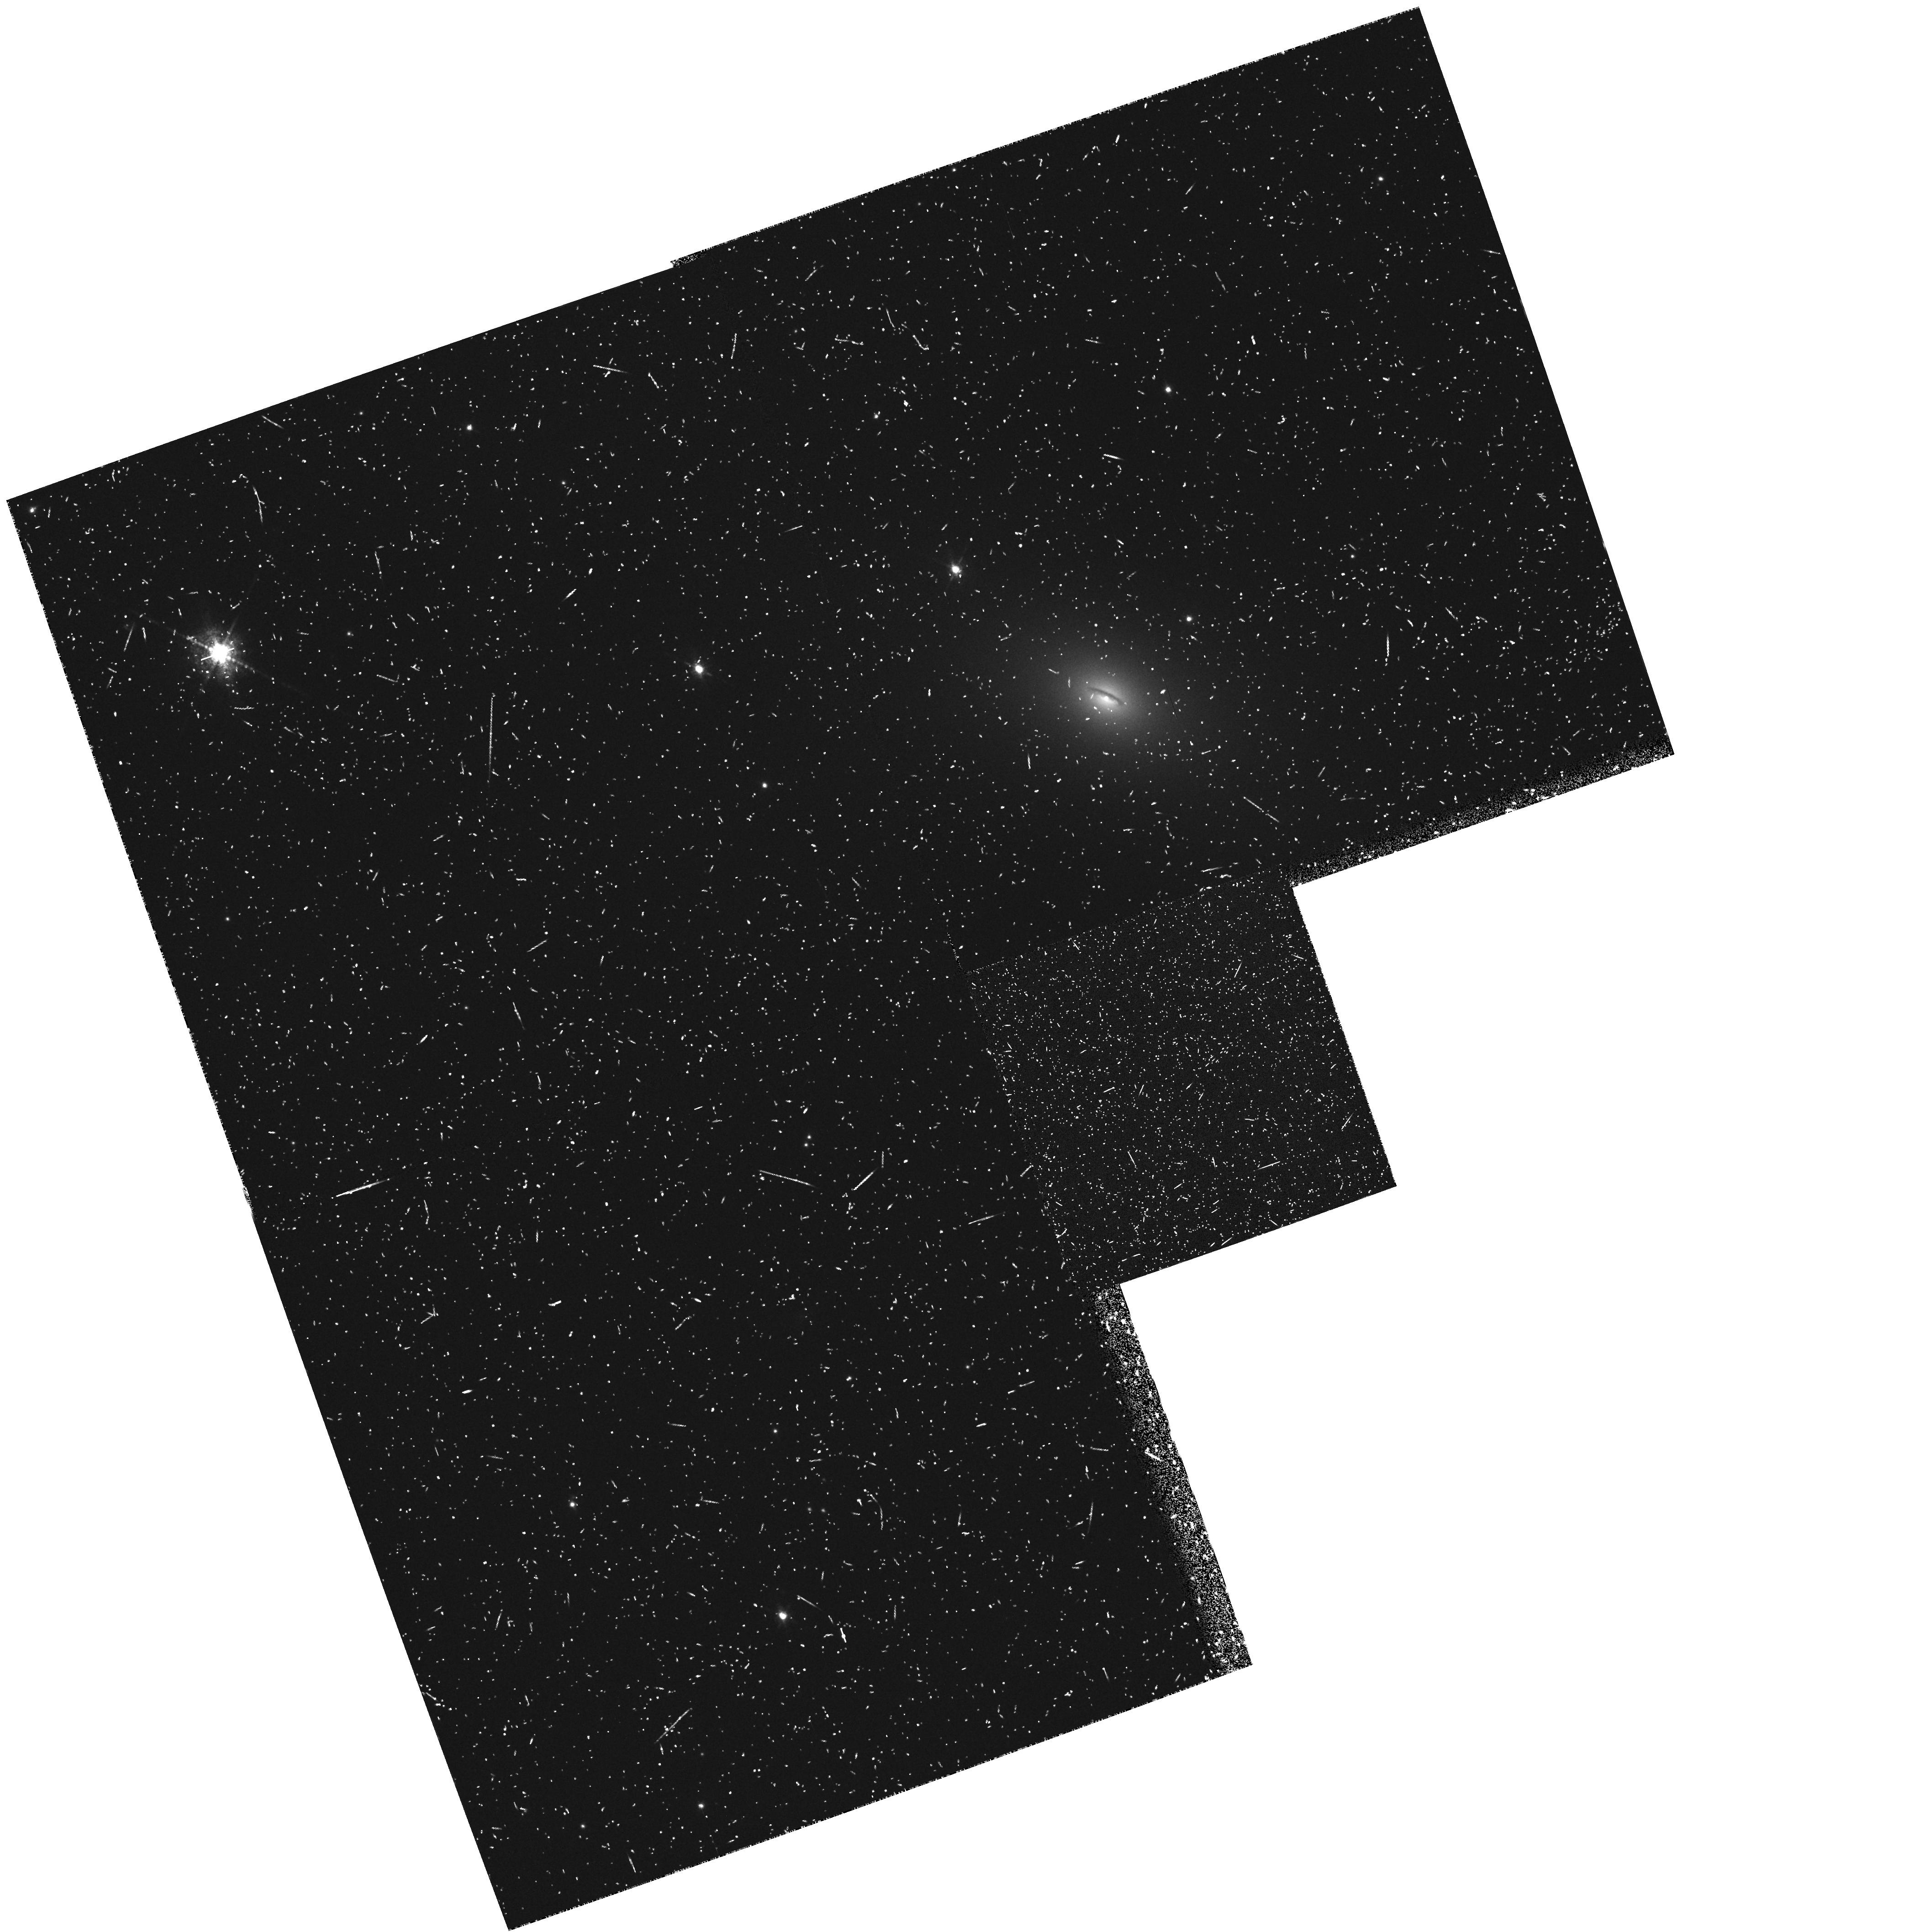
Target: NGC7052. Instrument: WFPC2/PC. Filter: FR680N. Exposure: 22 min. Observation ID: u2p9010at

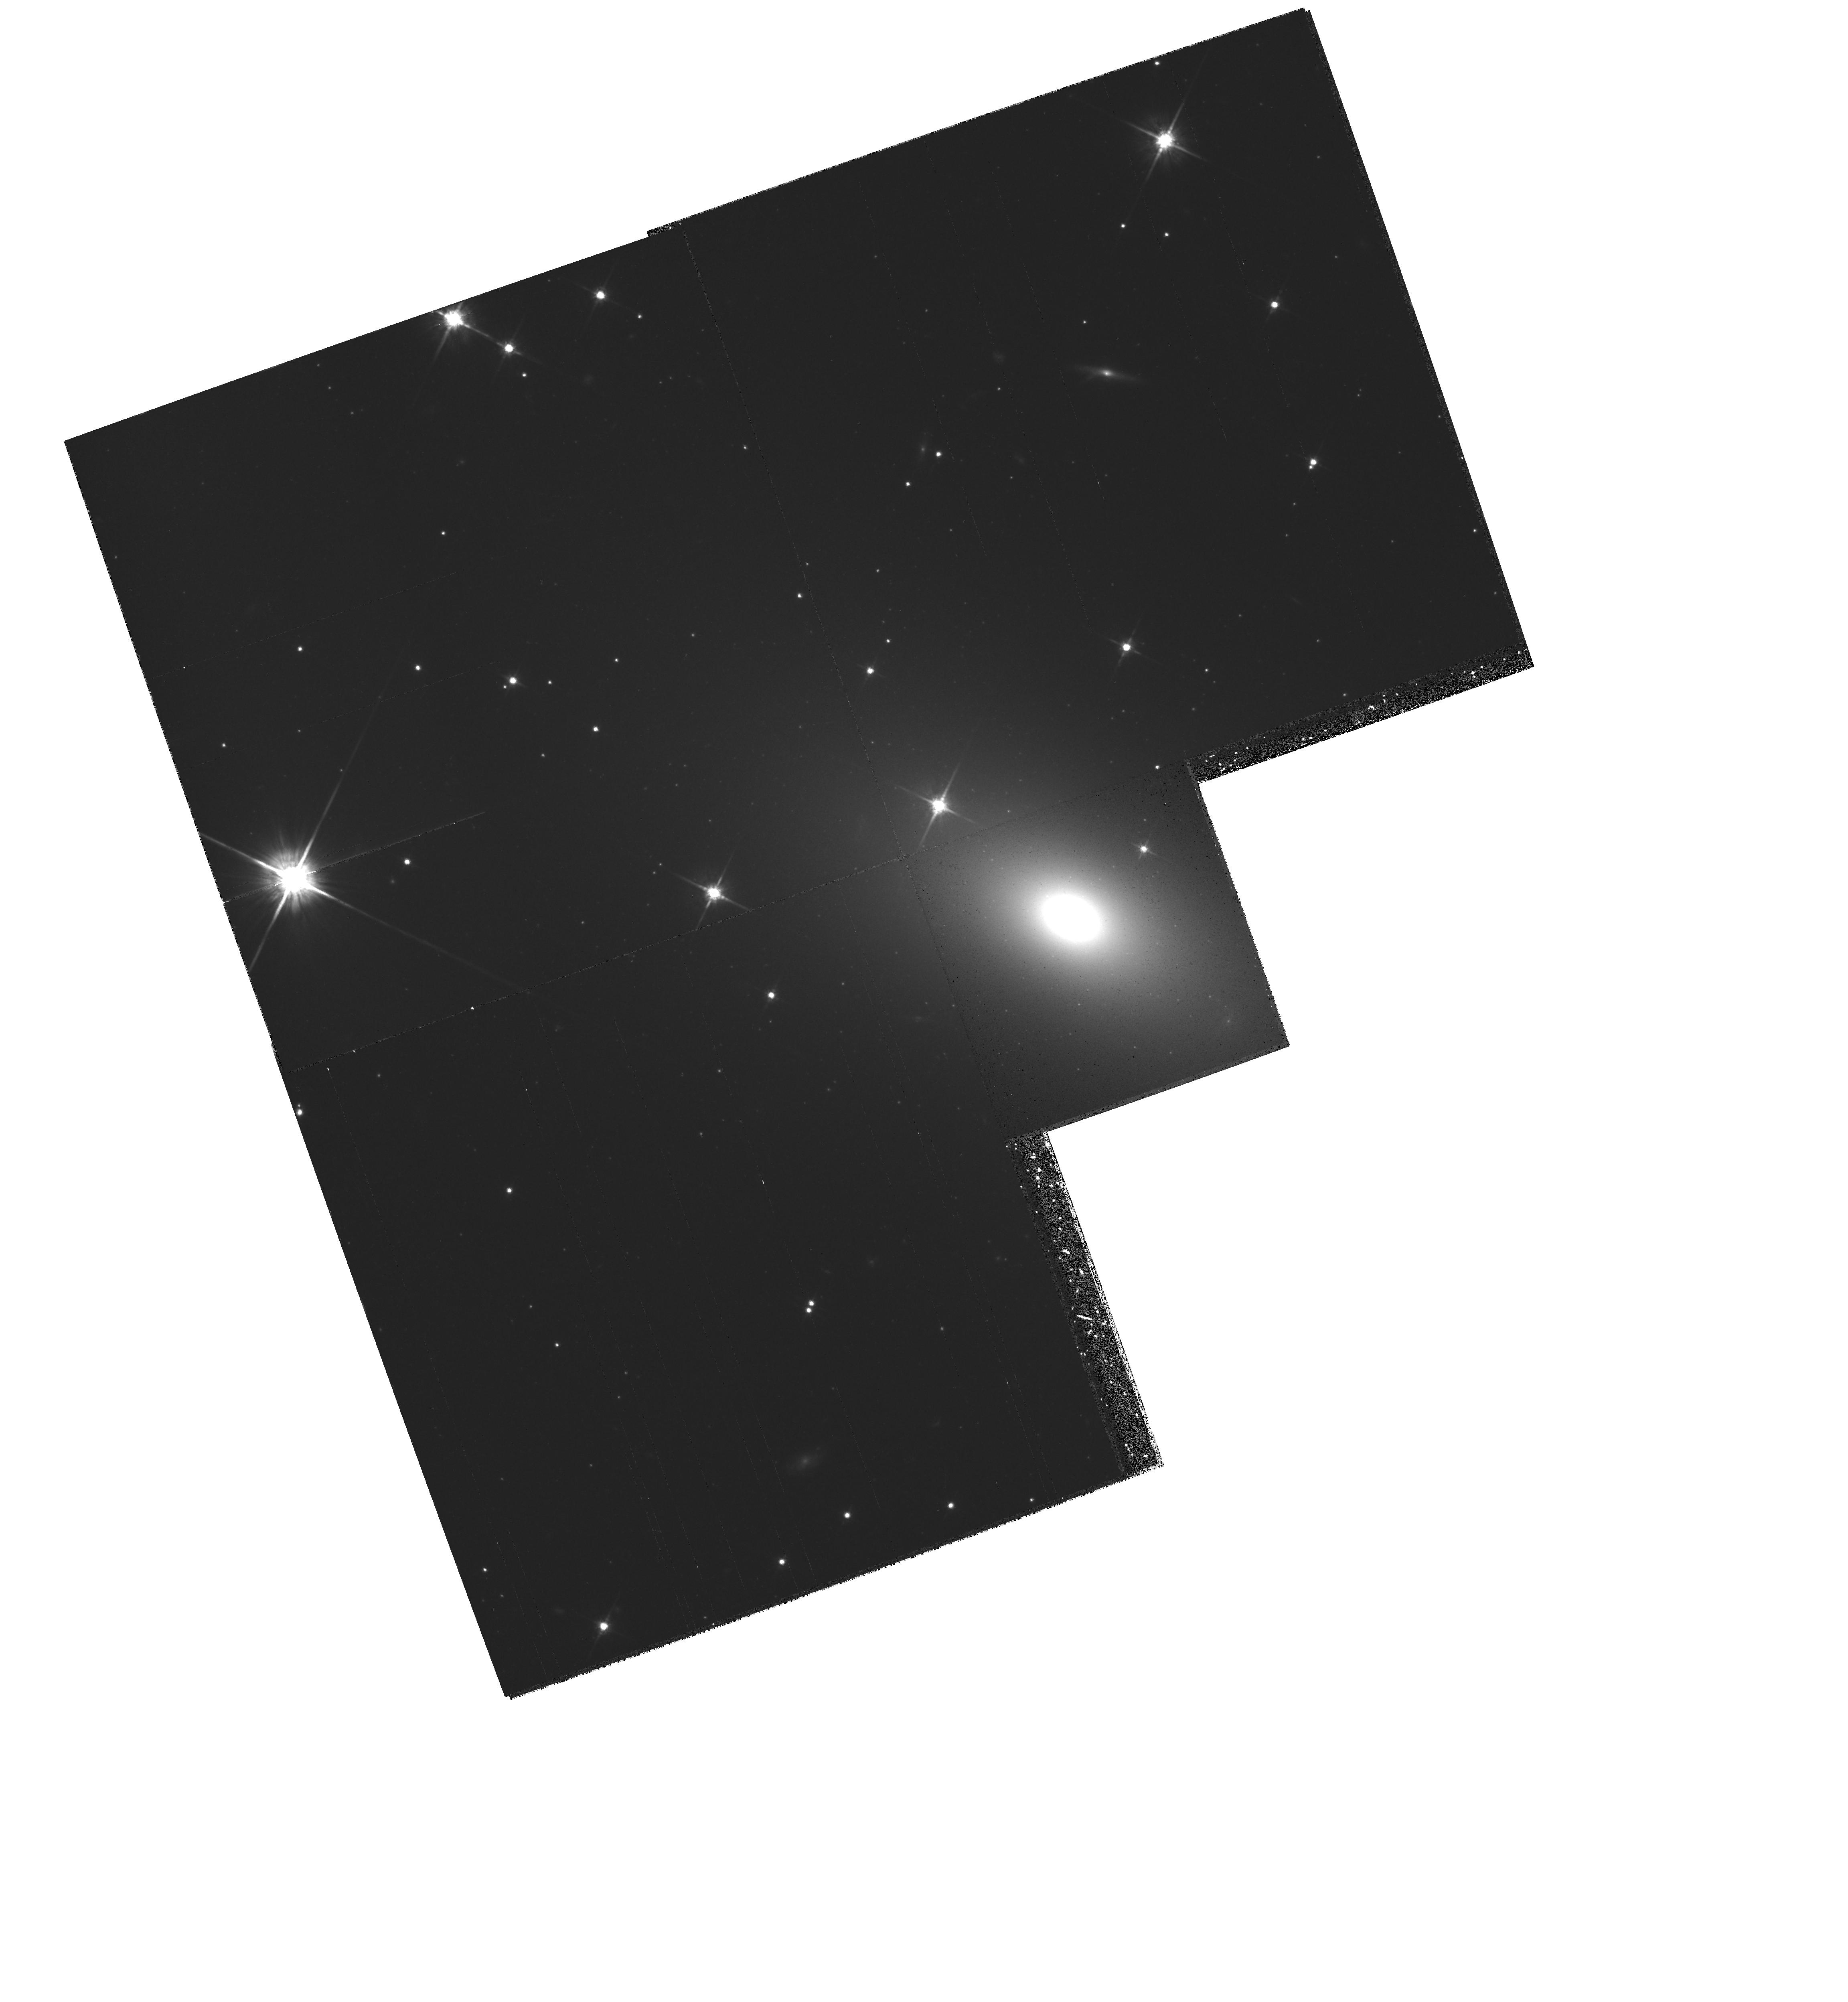
Target: NGC7052. Instrument: WFPC2/PC. Filter: F814W. Exposure: 24 min. Observation ID: hst_5848_01_wfpc2_pc_f814w_u2p901

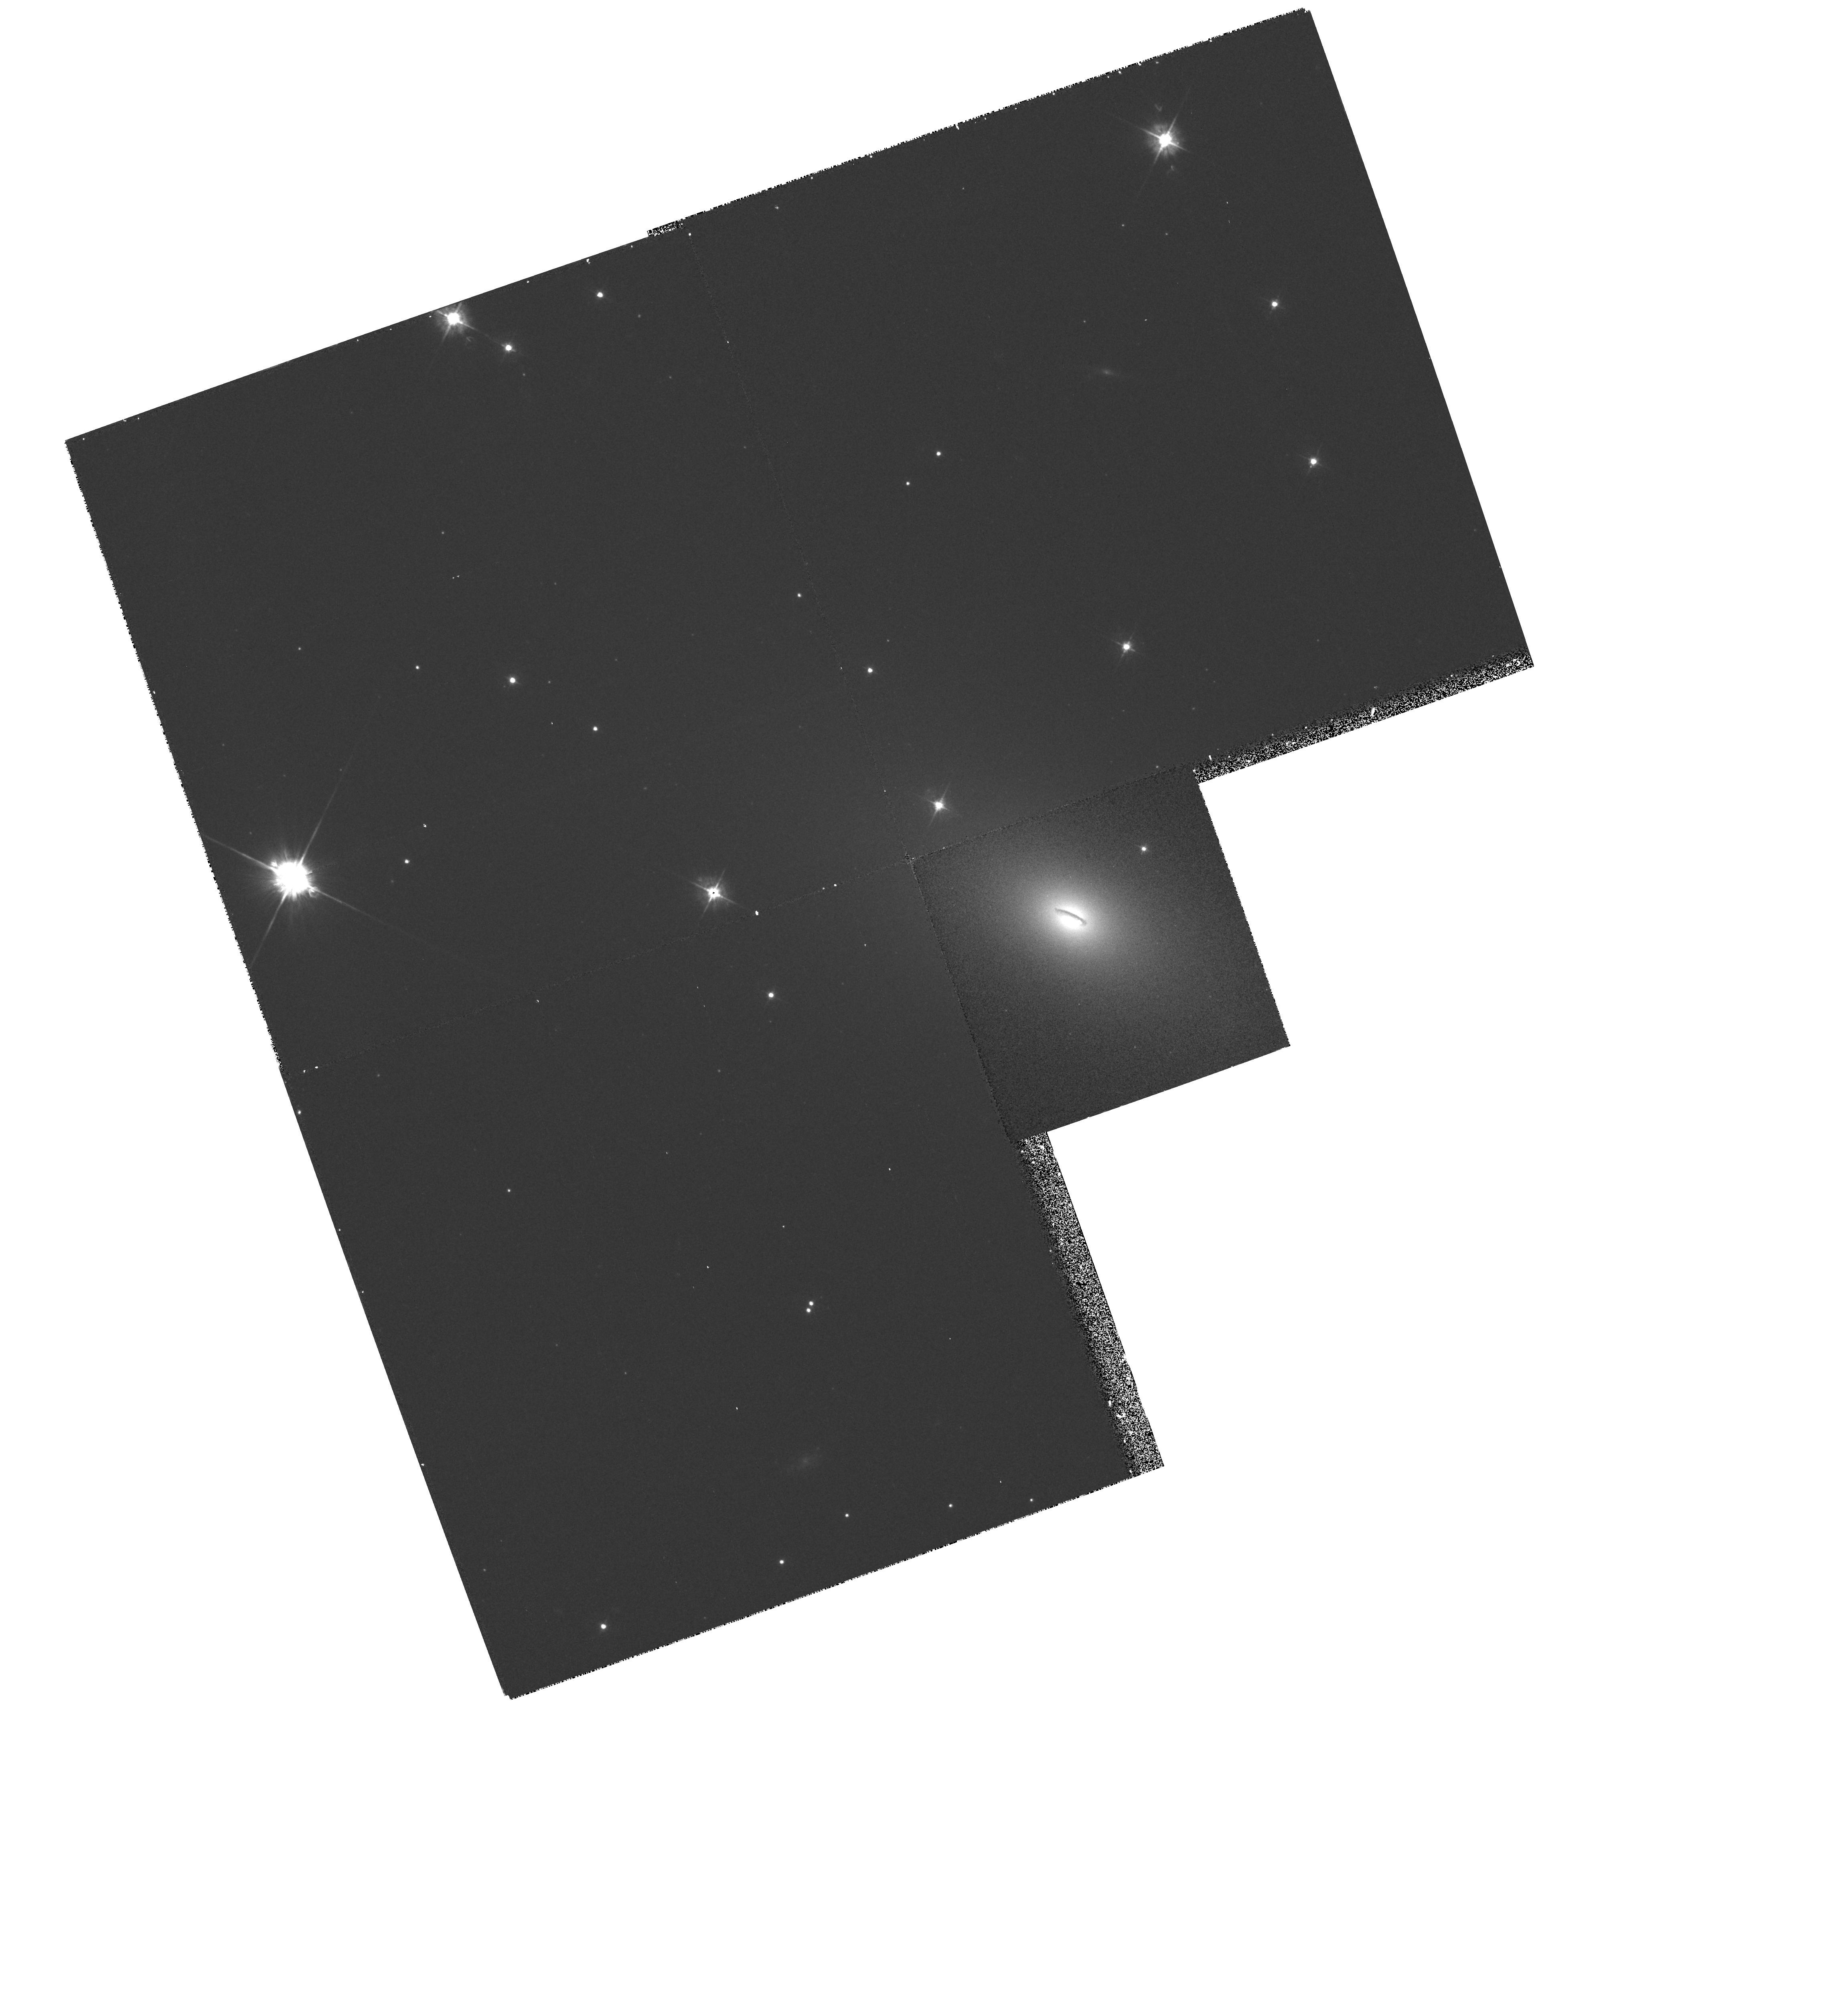
Target: NGC7052. Instrument: WFPC2/PC. Filter: F450W. Exposure: 17 min. Observation ID: hst_5848_01_wfpc2_pc_f450w_u2p901

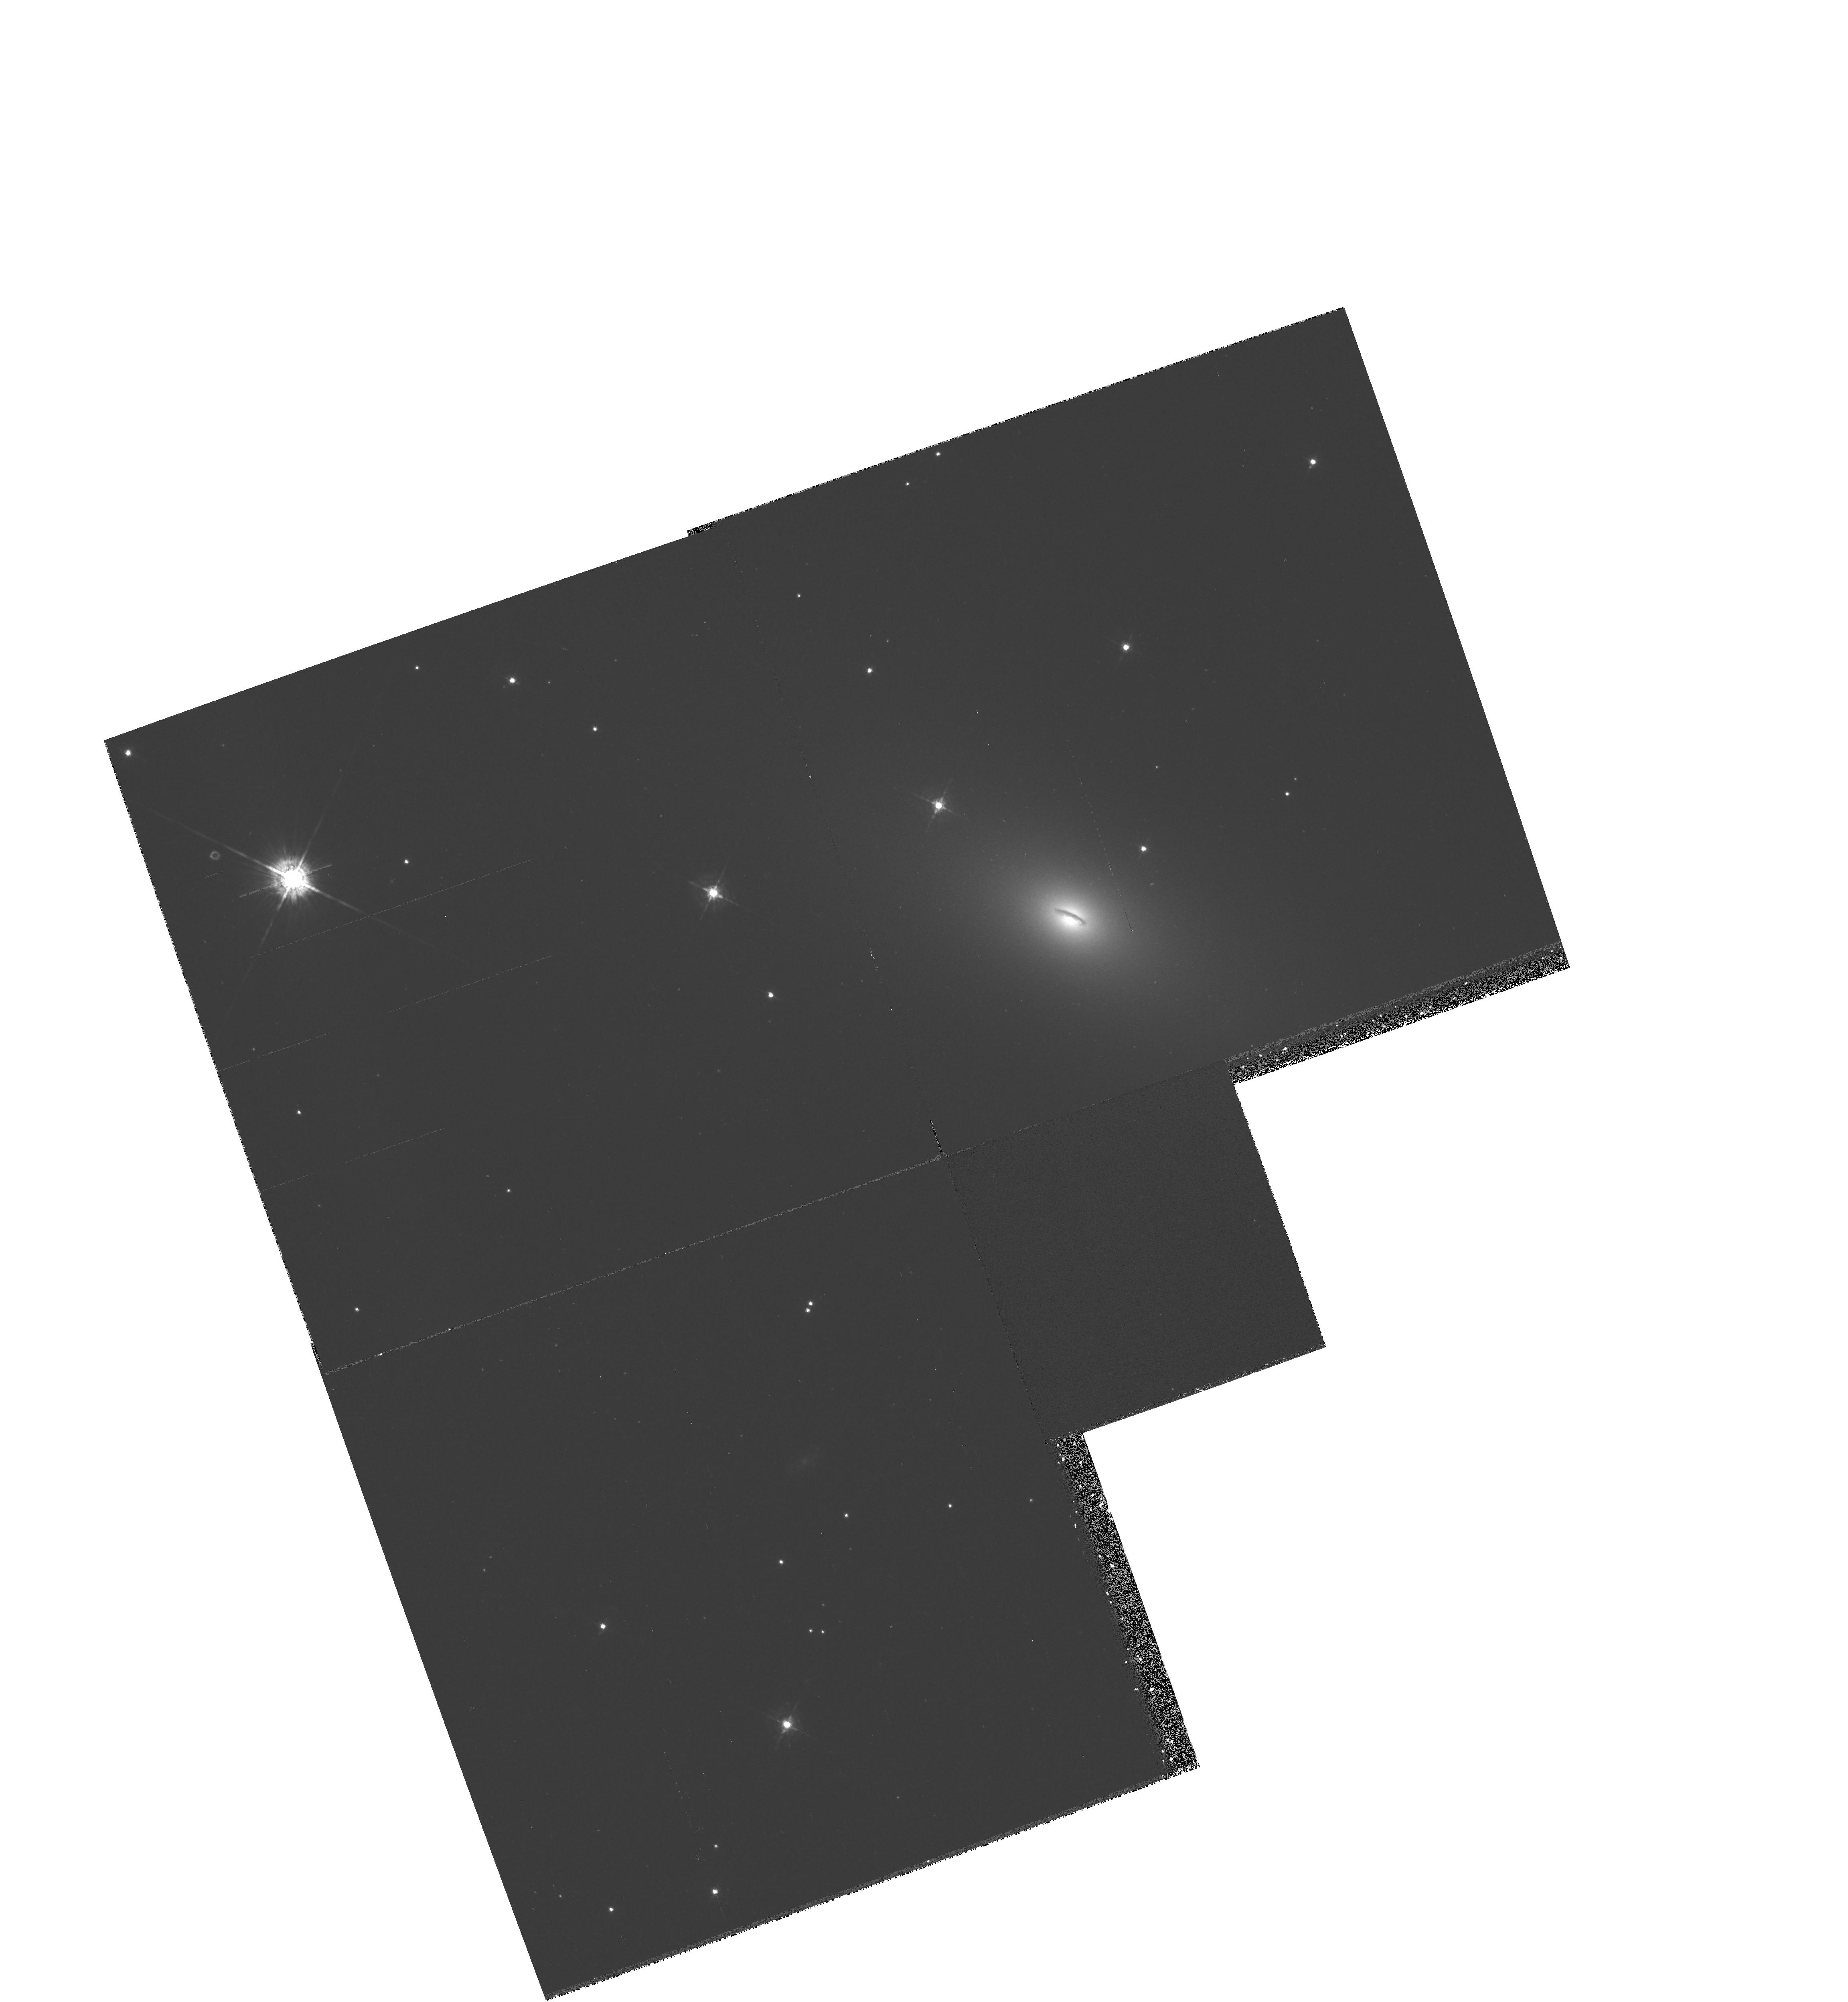
Target: NGC7052. Instrument: WFPC2/PC. Filter: F547M. Exposure: 14 min. Observation ID: hst_5848_01_wfpc2_pc_f547m_u2p901

The nuclear disk in the E4 radio galaxy NGC 7052: evidence for a central black hole? (PI: van der Marel, Roeland P.)

NGC 7052 is an E4 radio galaxy with a LINER spectrum and a rapidly rotating 3.2" x 0.6" nuclear disk of dust and ionized gas. In ground-based data the Gaussian velocity dispersion of the emission lines falls from 250 km/s in the center to 60 km/s at 1.5". The rotation is 250 km/s at 1.5". The central peak in the velocity dispersion can be due either to seeing broadening of Keplerian rotation around a black hole of 10^9 solar masses, or alternatively, to turbulent gas motions near the center. We will obtain images of NGC 7052 with the WFPC2 and spectra with the FOS. The WFPC2 images serve as early acquisition data for the FOS observations. B (F450W) and I (F814W) wide-band images will be obtained with the nucleus positioned on the PC1 CCD. V (F547M) medium-band images will be obtained with the nucleus on the WF2 CCD. These images allow a determination of the optical depth of the dust, and of the stellar mass distribution near the nucleus. Narrow band images will be obtained with the LRF at 6480 Angstrom (`off-band') and 6675 Angstrom (`on-band'). This allows the construction of an H_alpha + [NII] image for studying the morphology of the nuclear gas disk. FOS/RD spectra will be obtained with the G570H grating and the 0.3 and 0.1 -PAIR apertures, at five different positions, on the nucleus and along the major axis. These spectra allow a determination of the gas kinematics near the nucleus, yielding improved constraints on the presence or absence of a massive black hole.